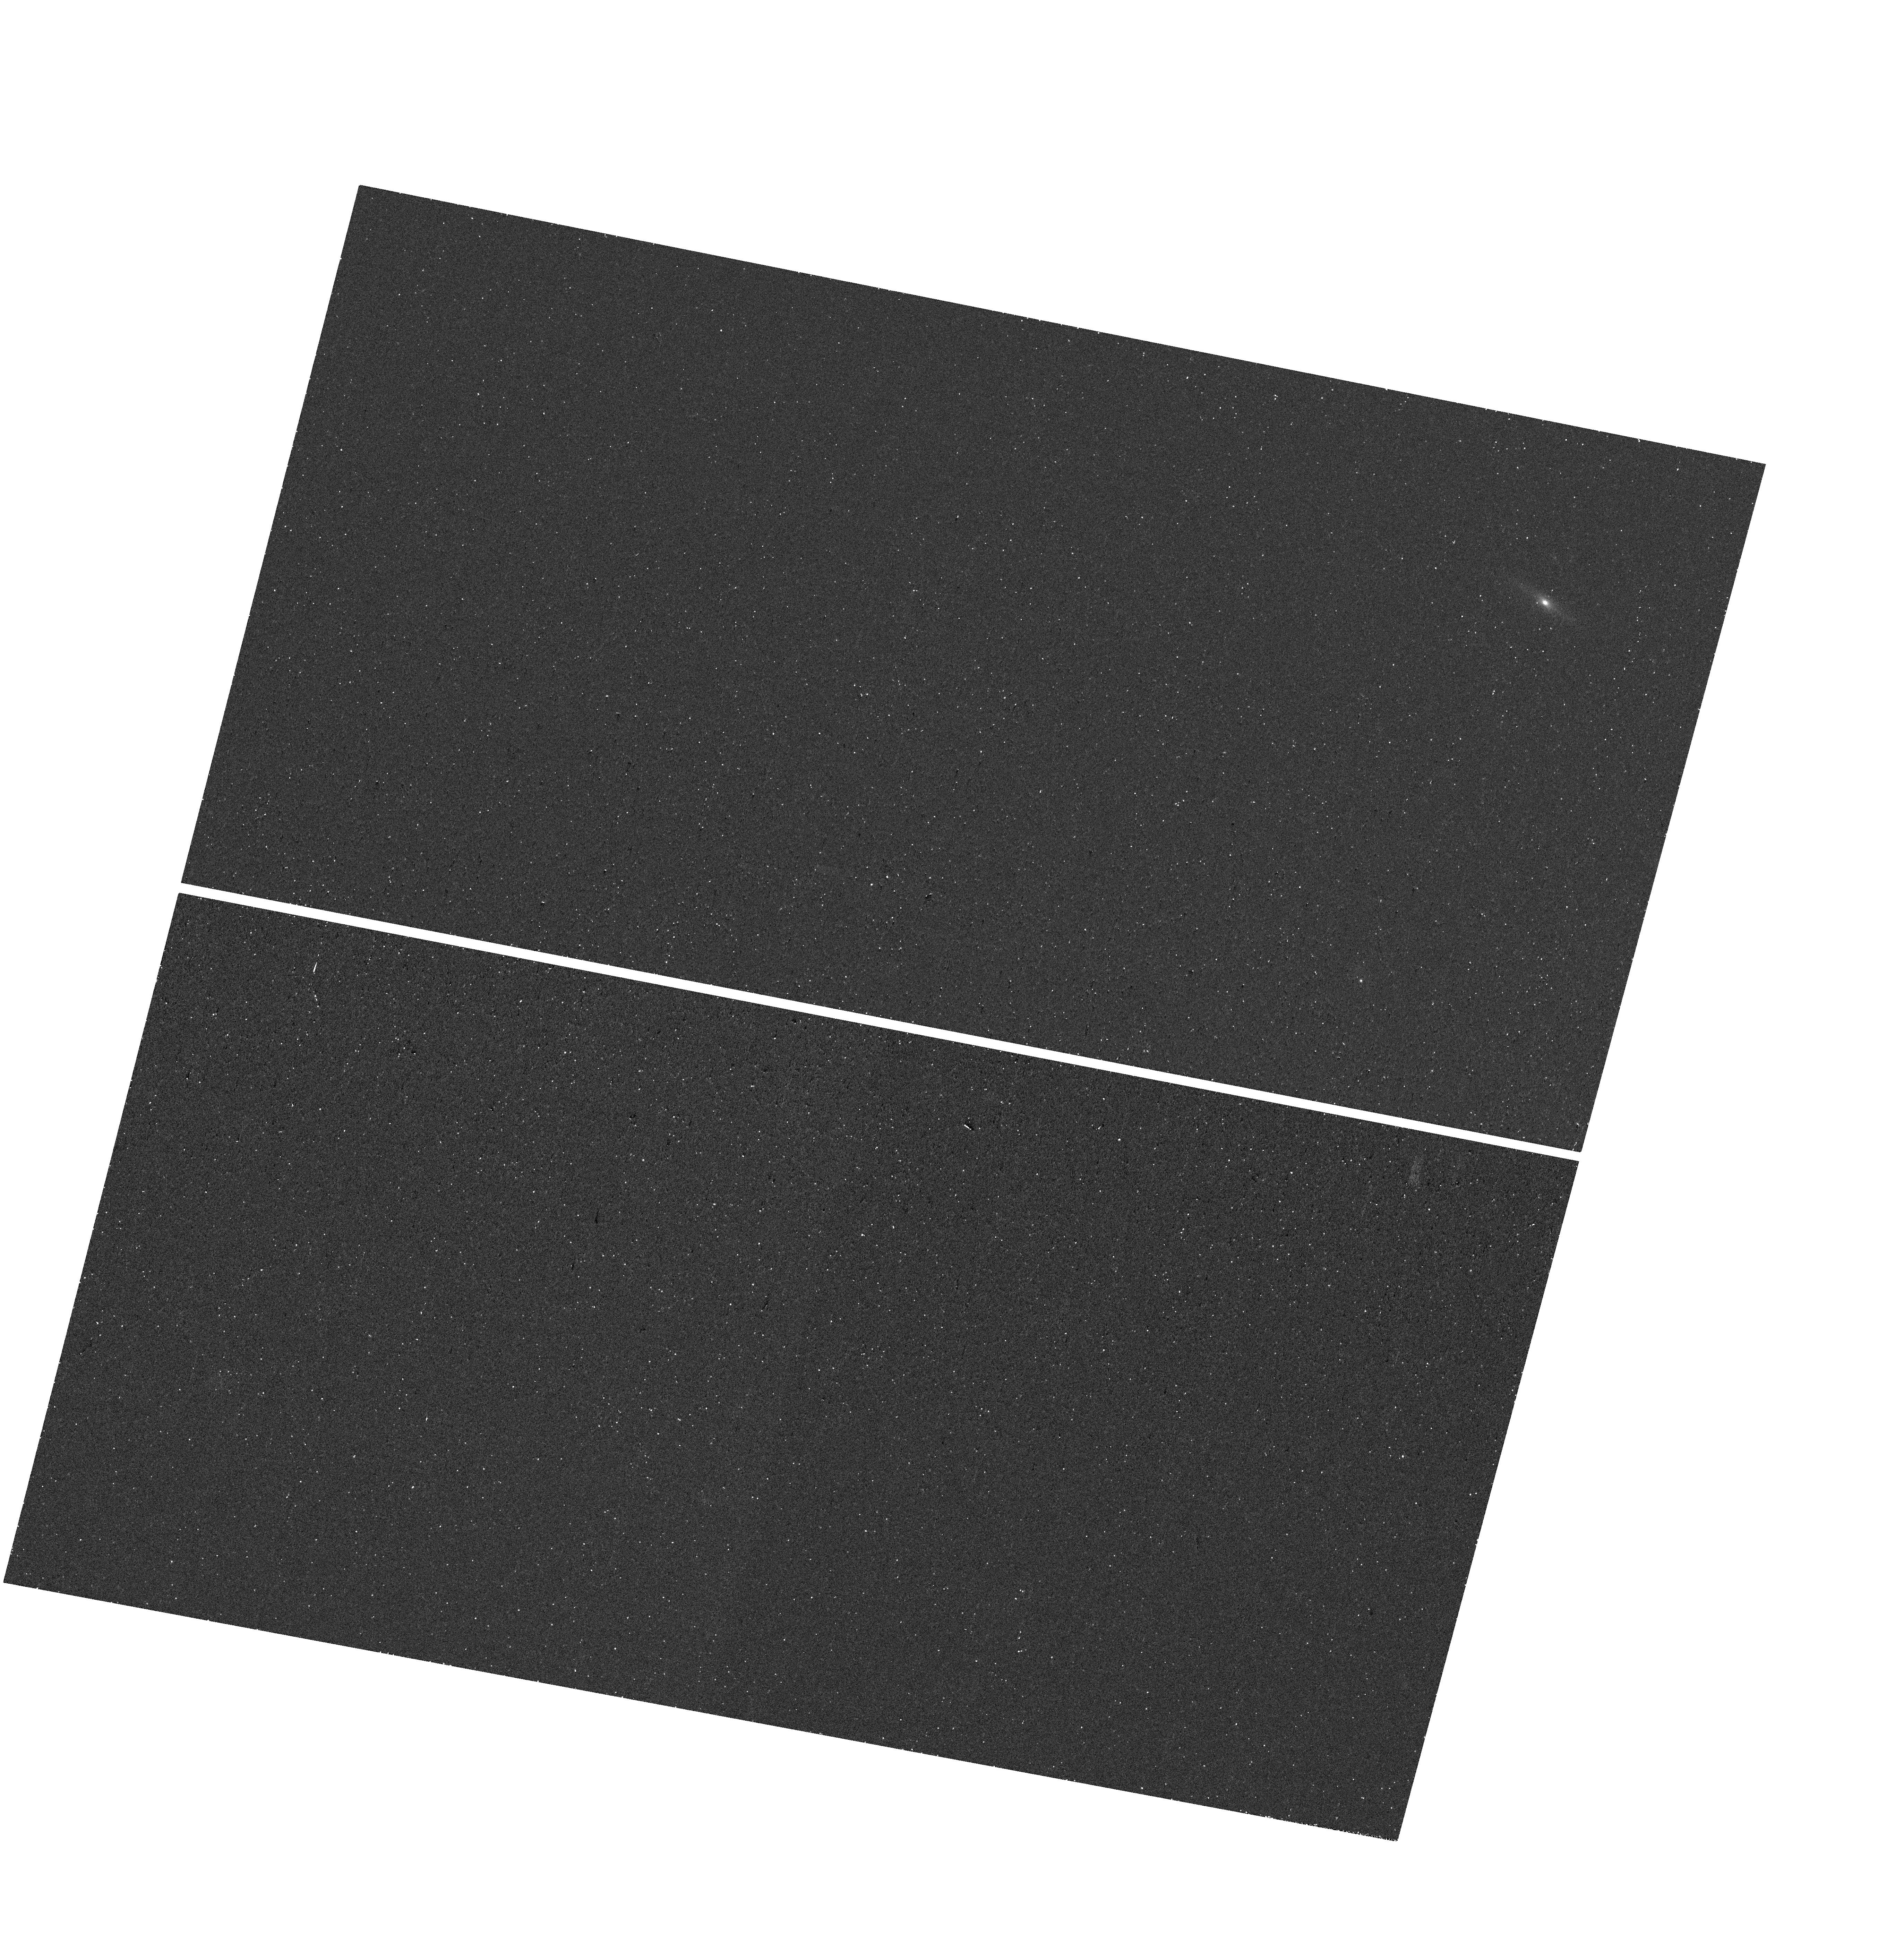
Target: RXJ1301
Instrument: WFC3/UVIS
Filter: F225W
Exposure: 20 min
Observation ID: hst_17898_03_wfc3_uvis_f225w_ifjf03

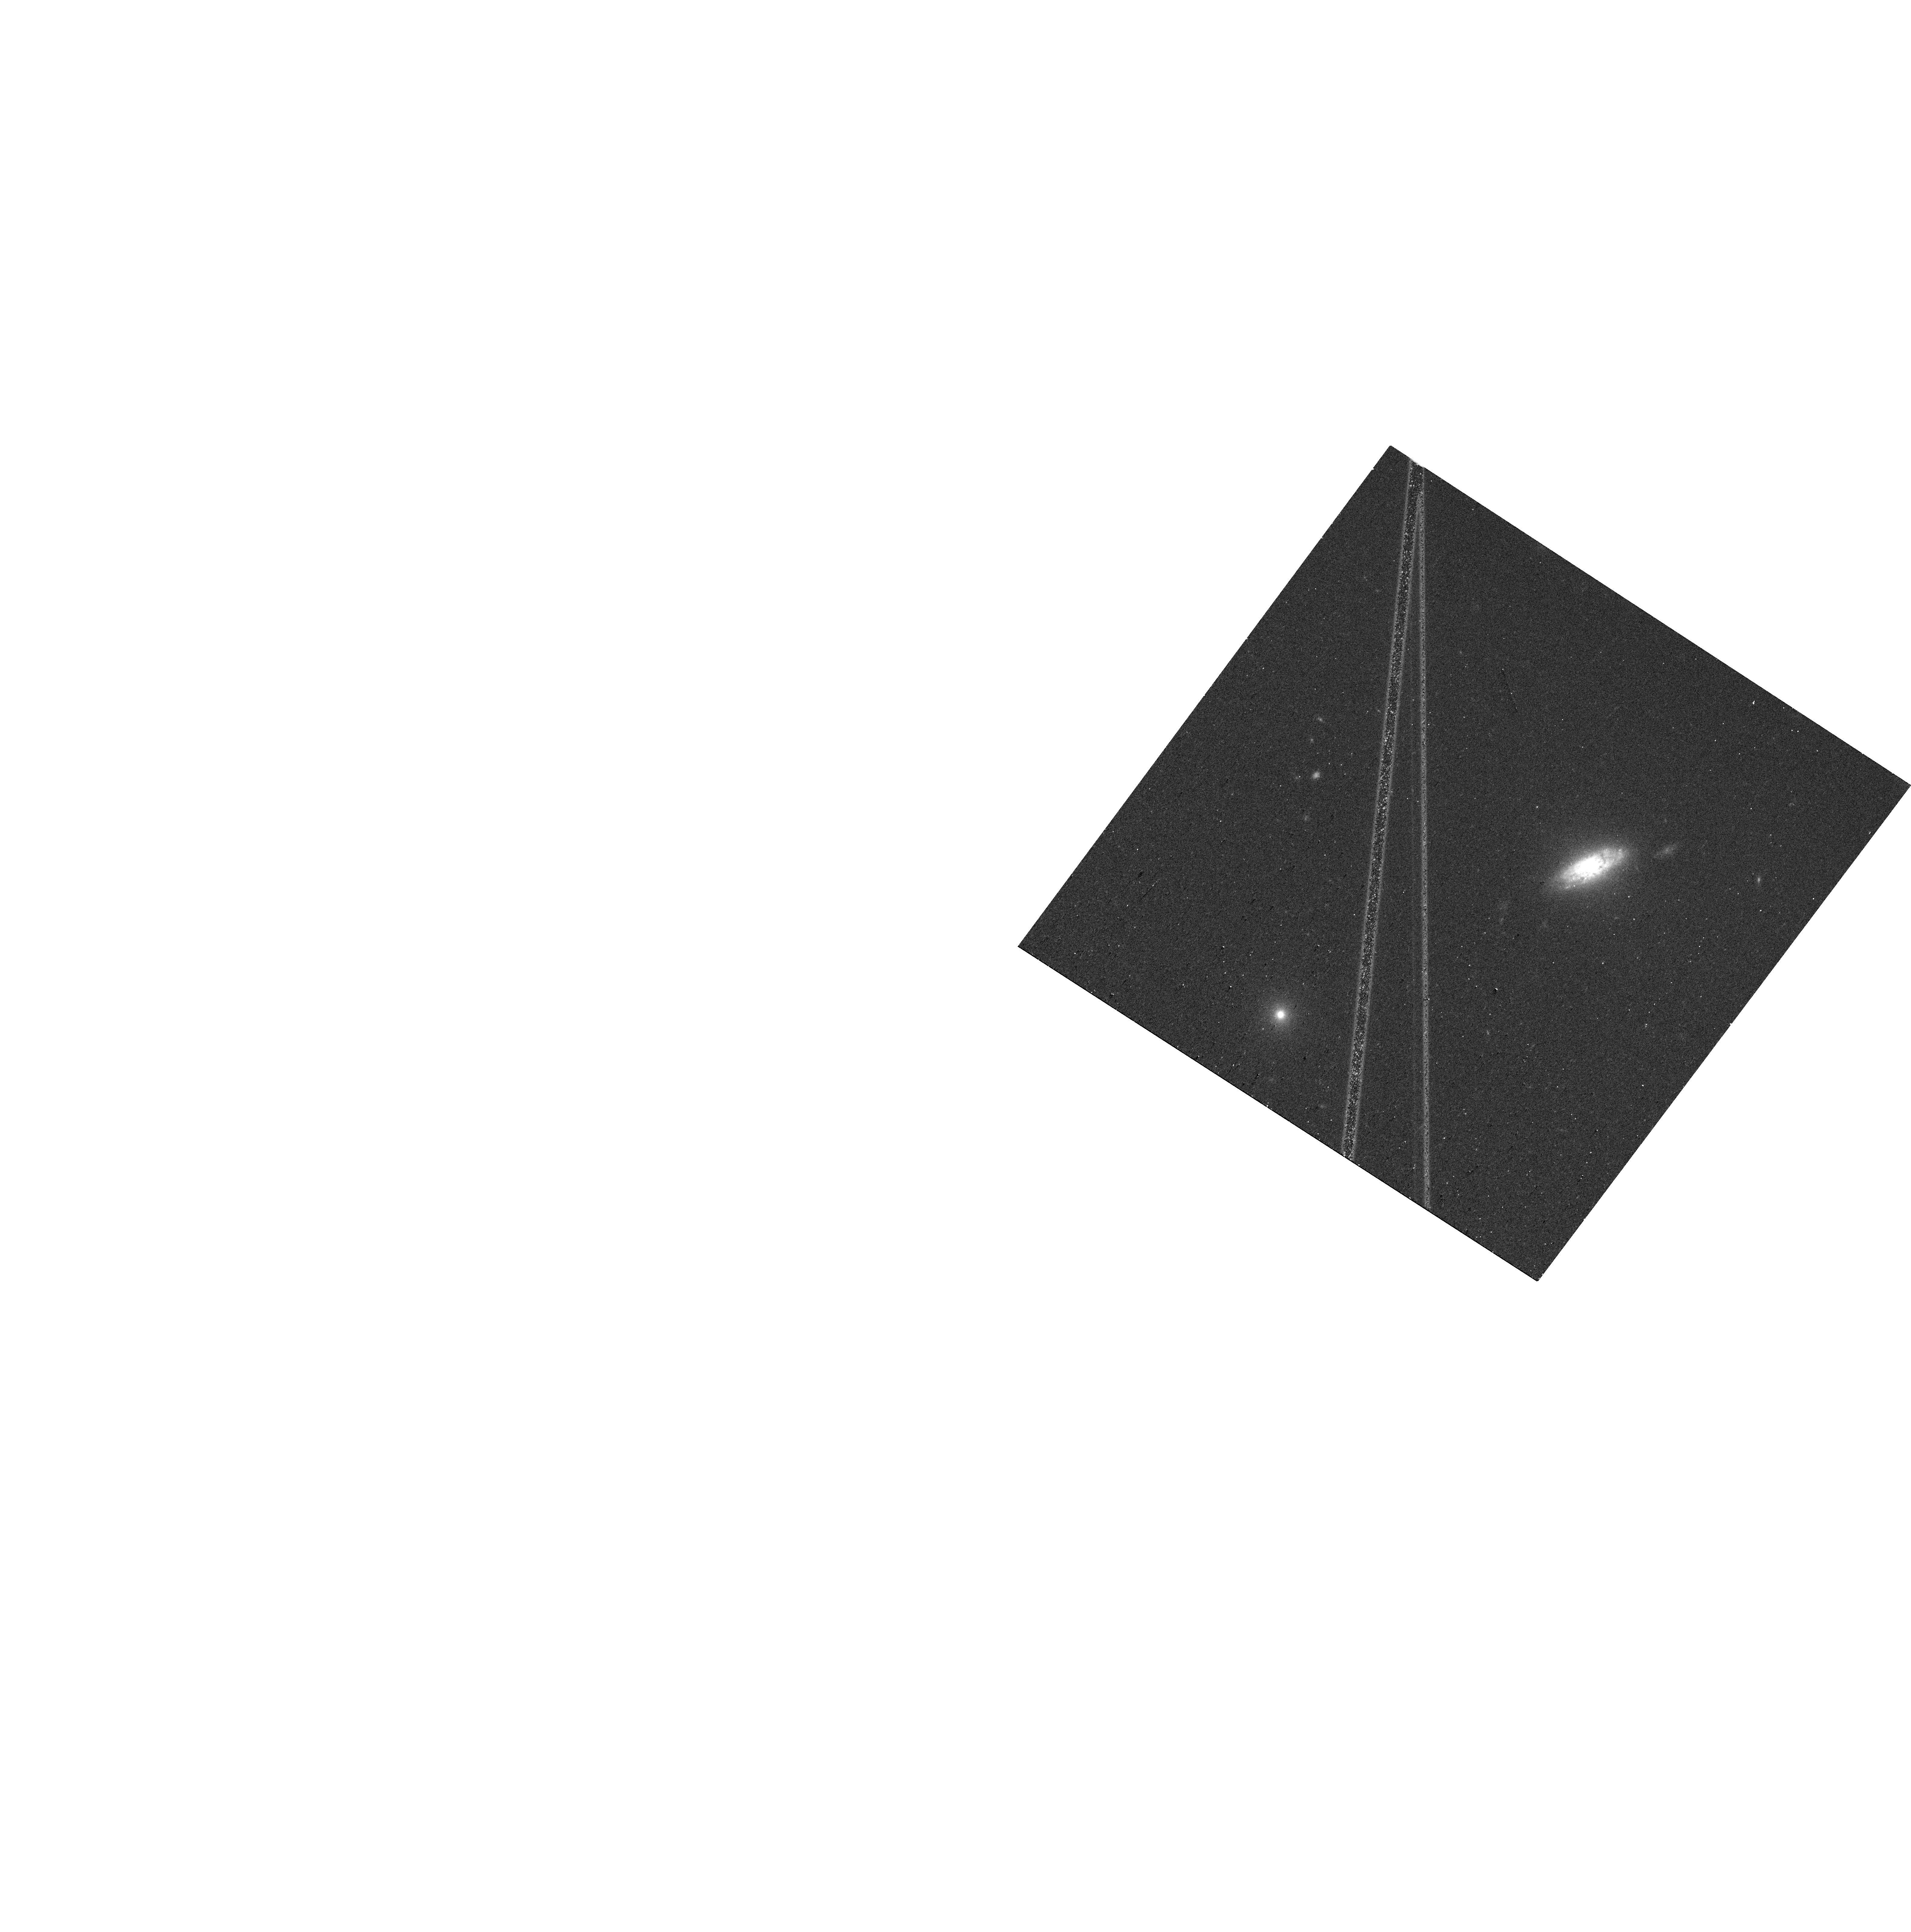
Target: ERO-QPE2
Instrument: WFC3/UVIS
Filter: F625W
Exposure: 8 min
Observation ID: hst_17898_02_wfc3_uvis_f625w_ifjf02

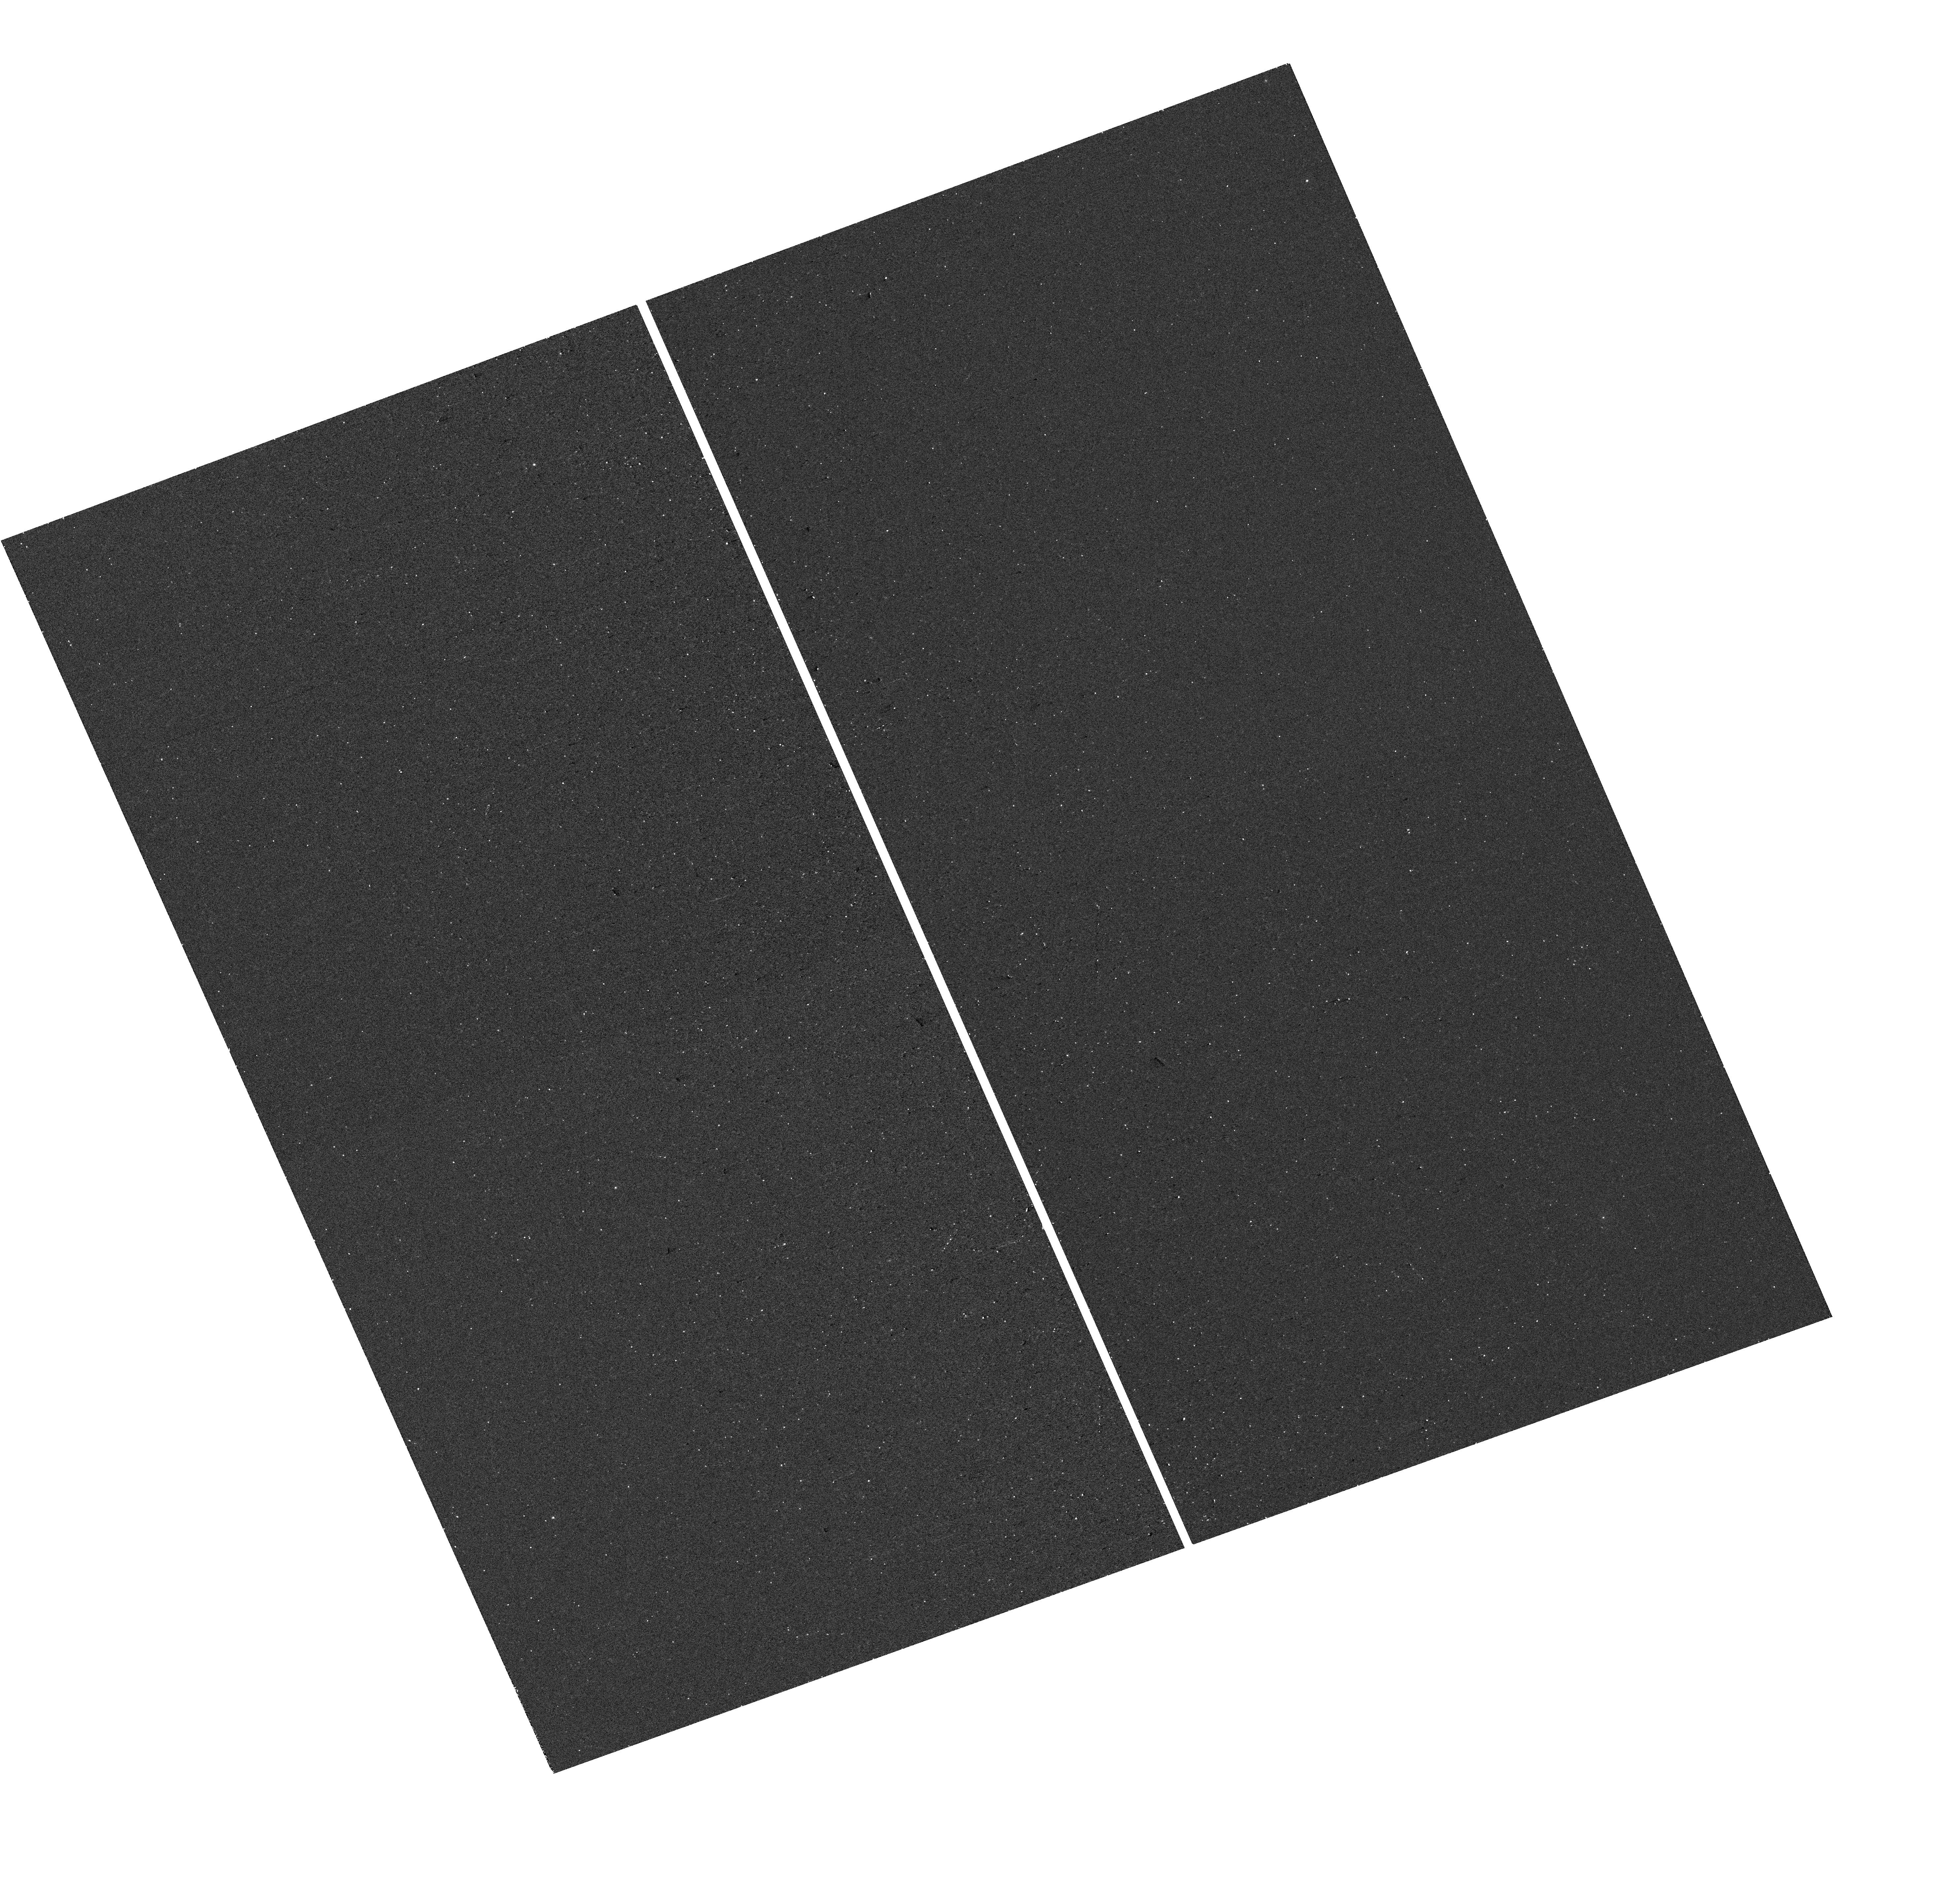
Target: ERO-QPE4
Instrument: WFC3/UVIS
Filter: F225W
Exposure: 13 min
Observation ID: hst_17898_01_wfc3_uvis_f225w_ifjf01

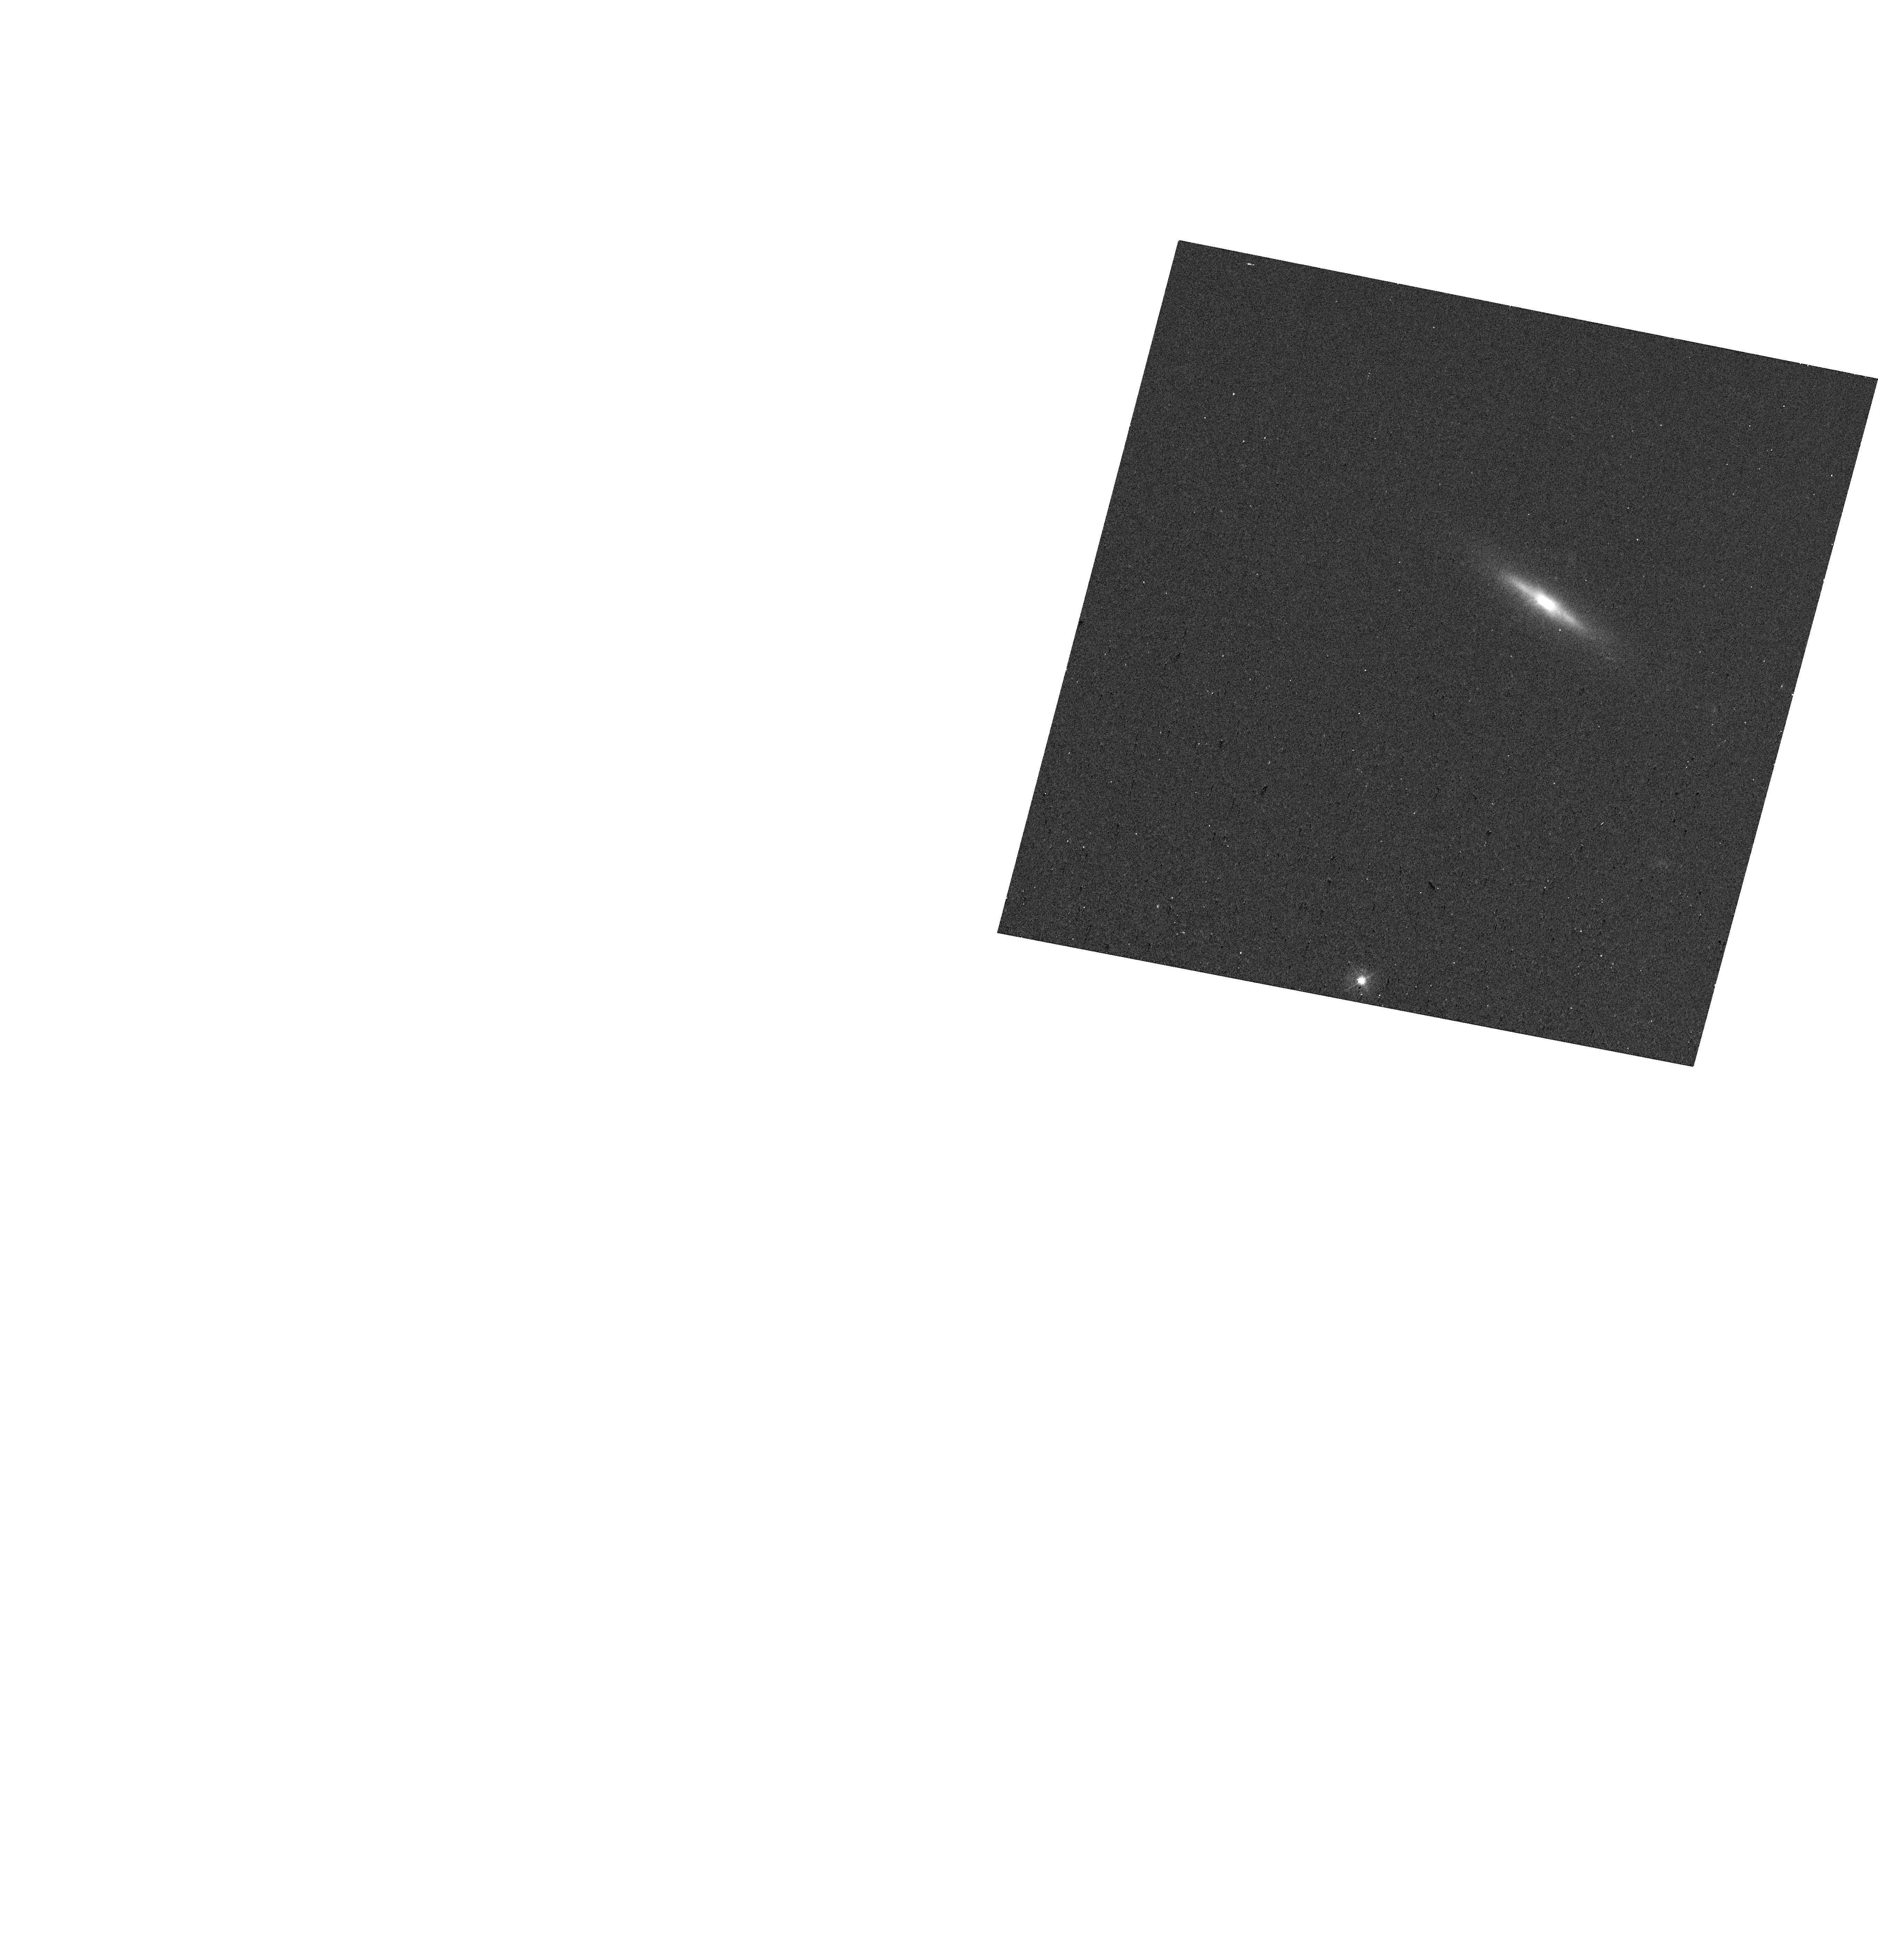
Target: RXJ1301
Instrument: WFC3/UVIS
Filter: F438W
Exposure: 5 min
Observation ID: hst_17898_03_wfc3_uvis_f438w_ifjf03

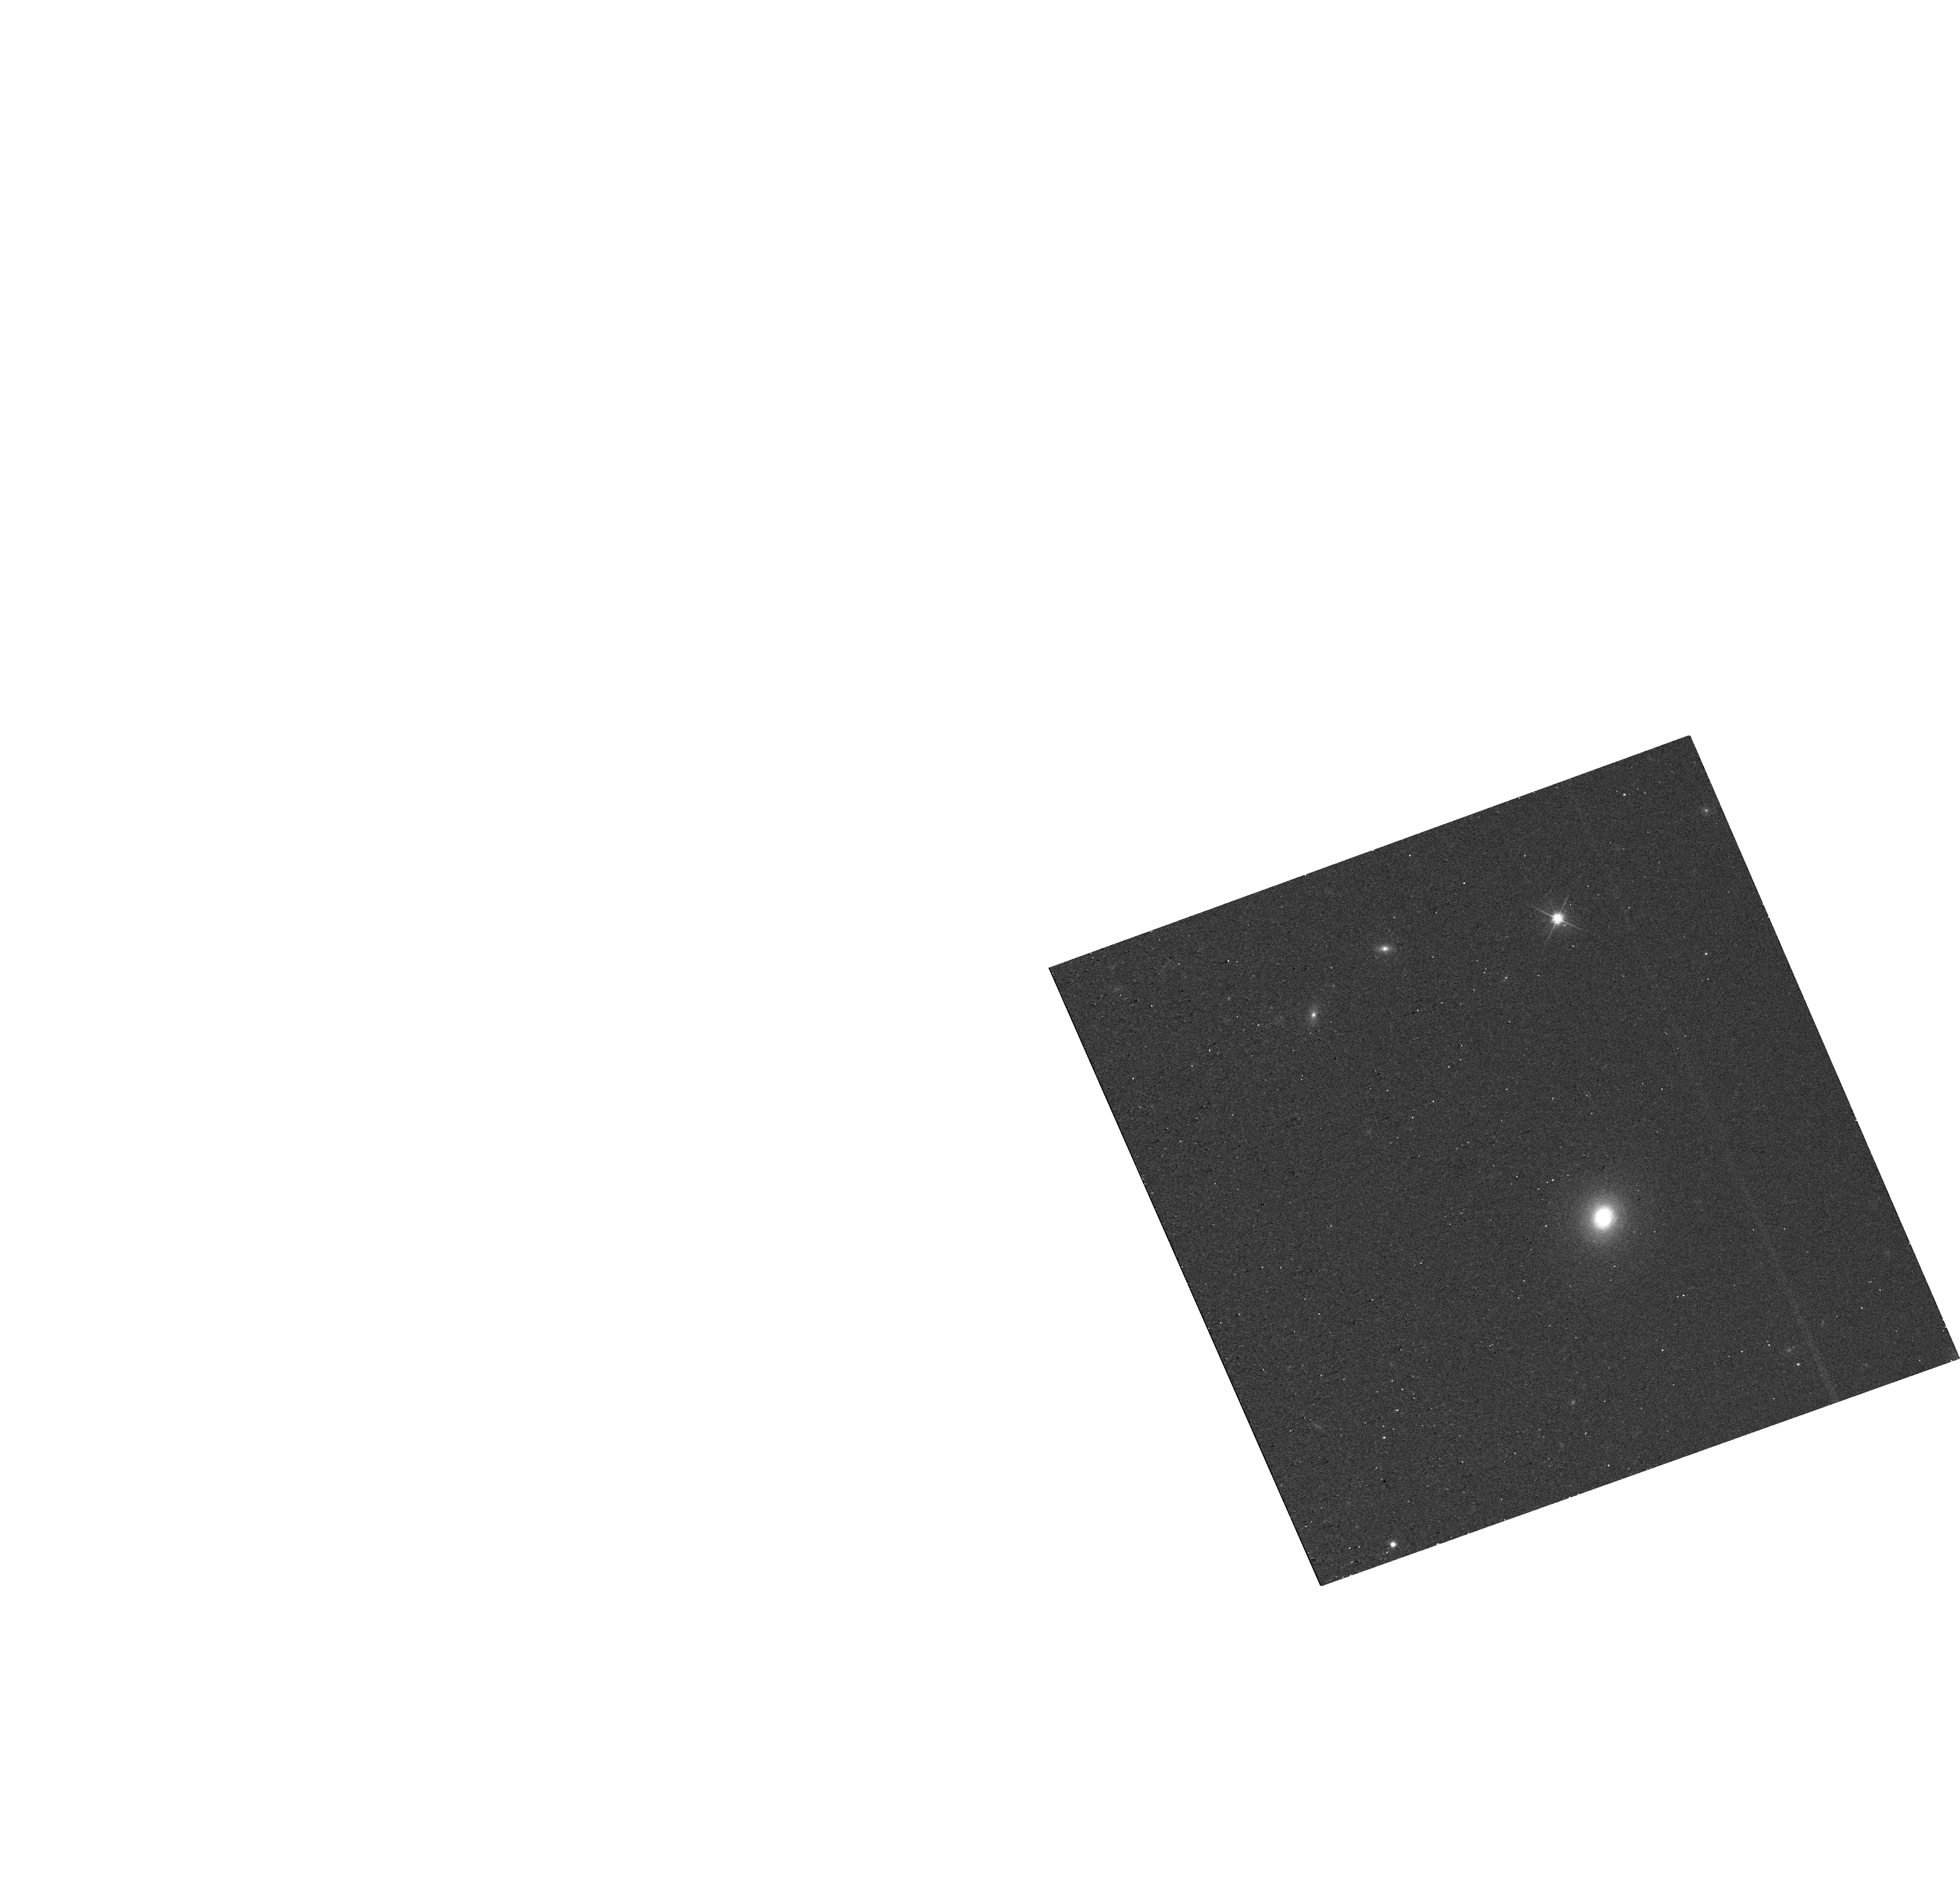
Target: ERO-QPE4
Instrument: WFC3/UVIS
Filter: F625W
Exposure: 7 min
Observation ID: hst_17898_01_wfc3_uvis_f625w_ifjf01

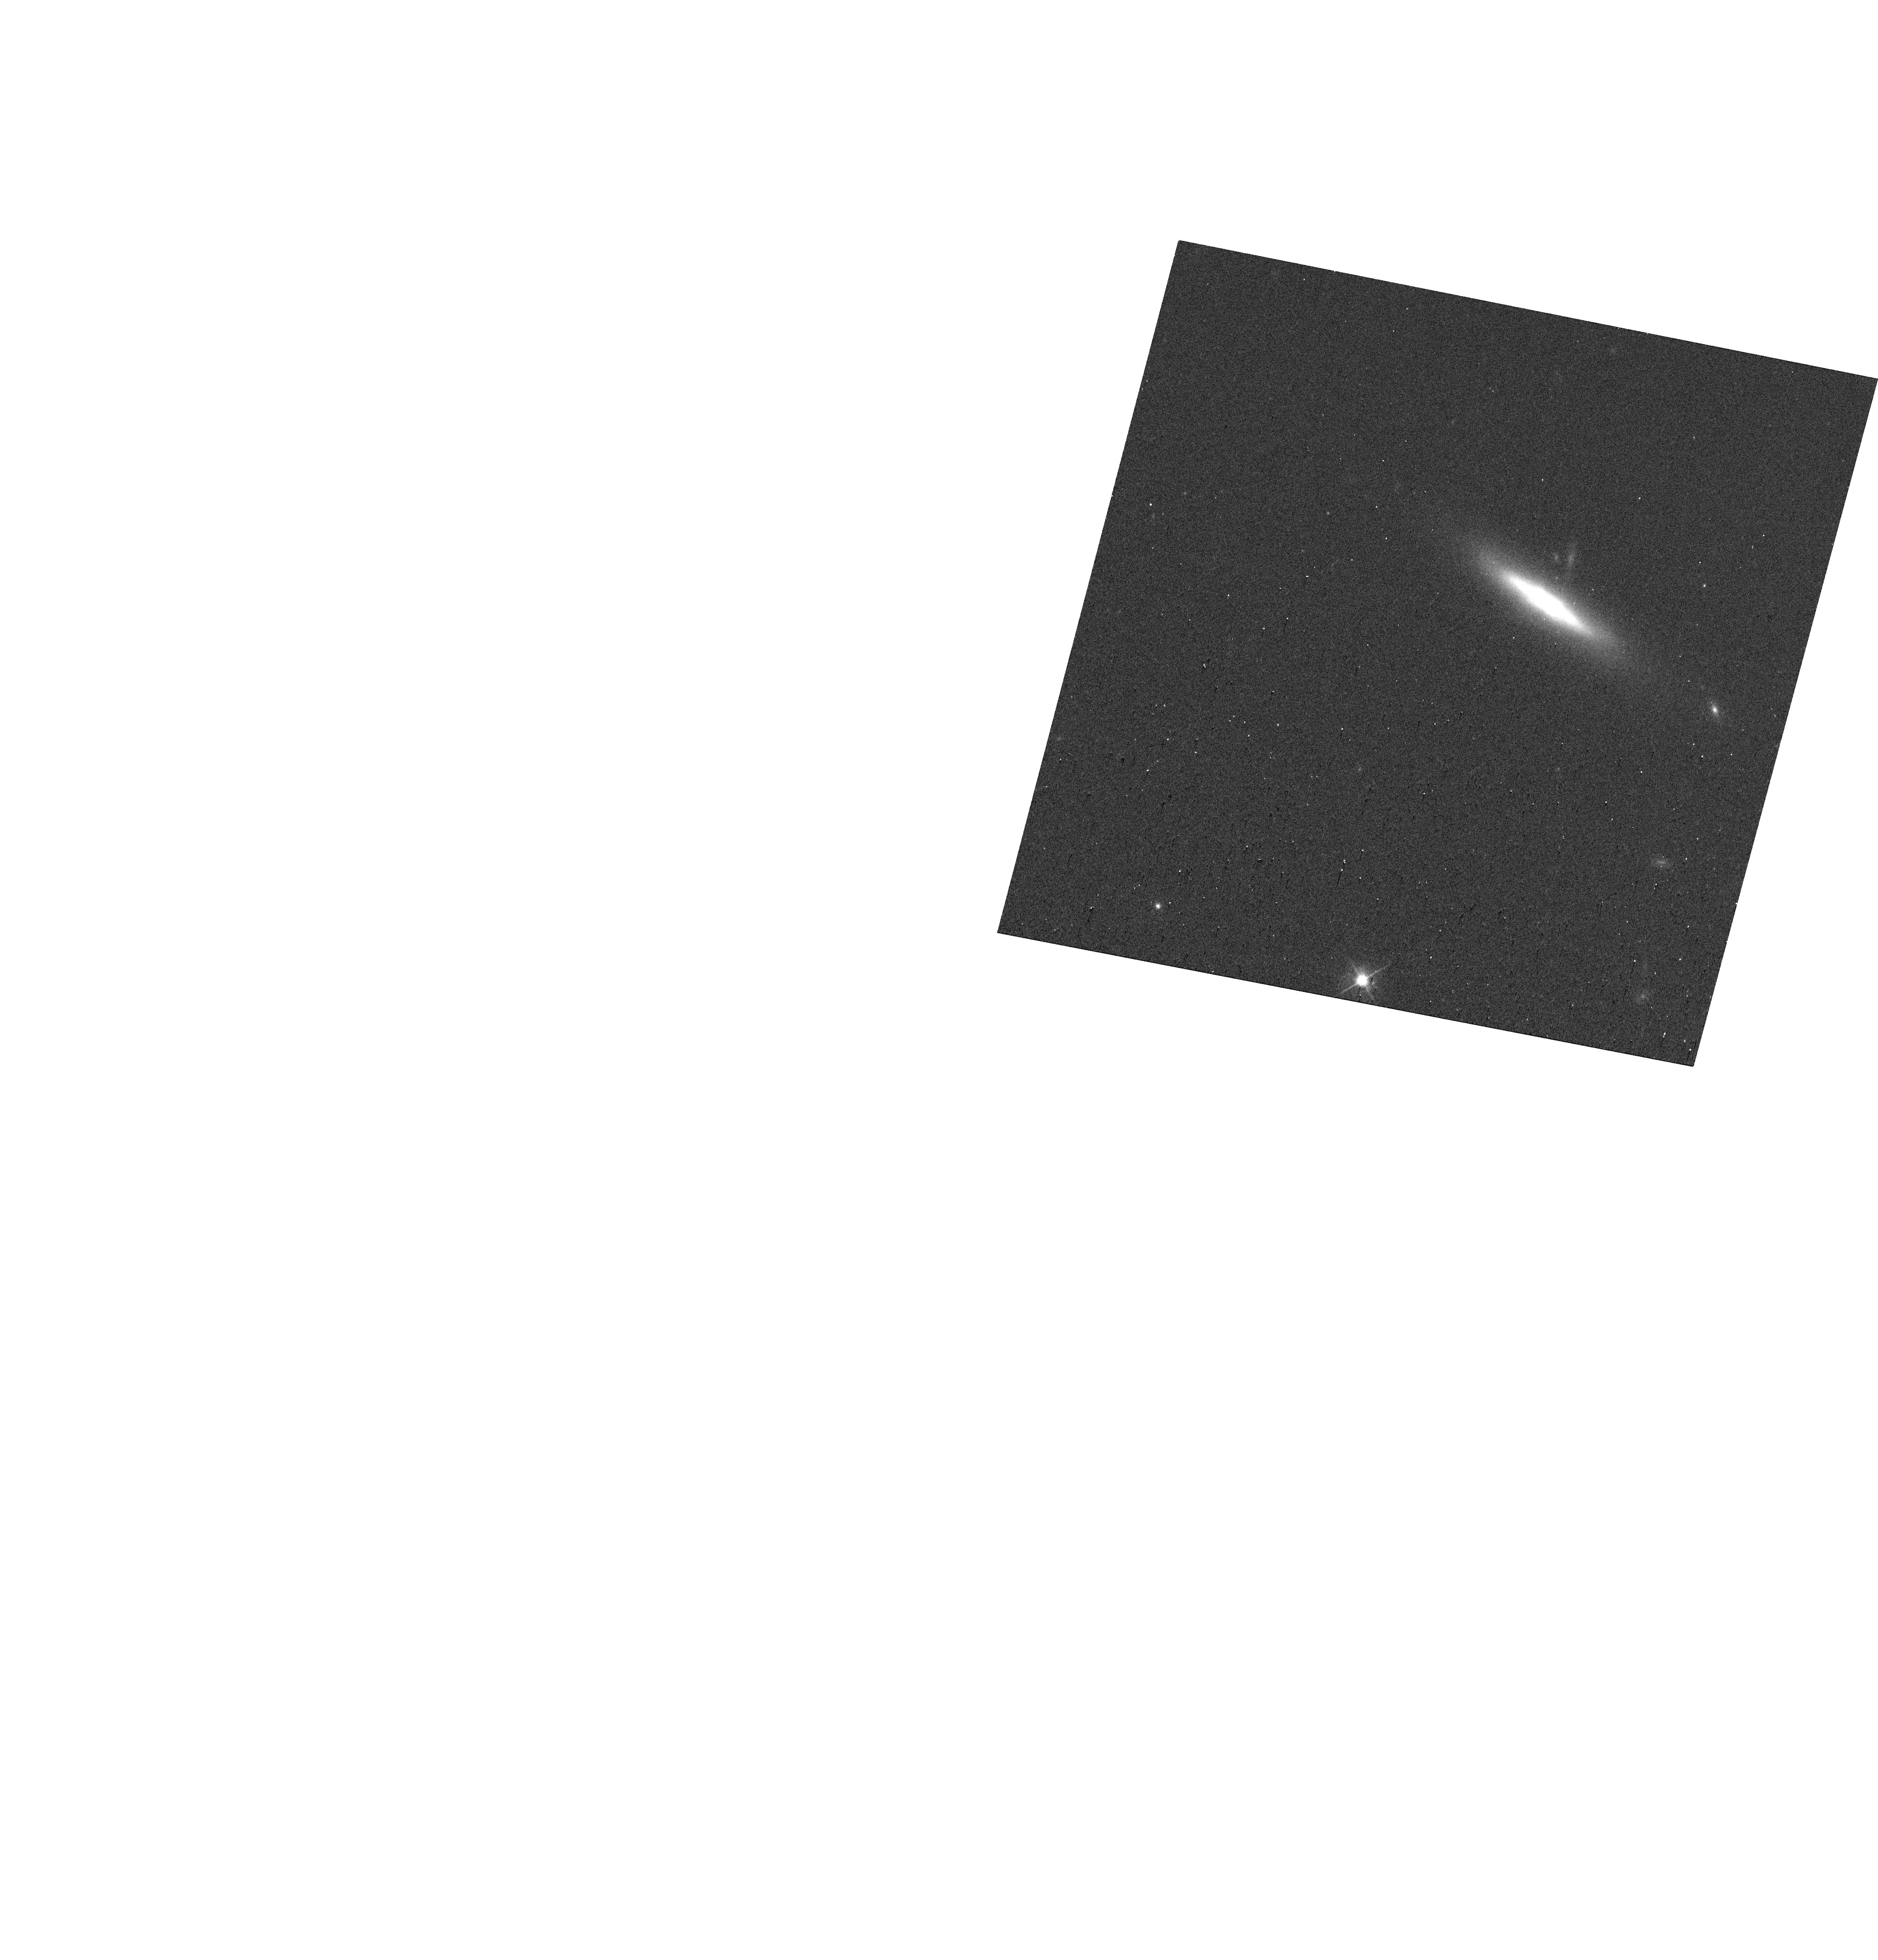
Target: RXJ1301
Instrument: WFC3/UVIS
Filter: F625W
Exposure: 4 min
Observation ID: hst_17898_03_wfc3_uvis_f625w_ifjf03

Compactness and accretion rates of QPE disks: Constraining models with XMM+HST (PI: Guolo, Muryel)

We propose simultaneous X-ray and UV/optical observations of five Quasi-Periodic Eruption (QPEs) sources using XMM-Newton and Hubble Space Telescope. QPEs are believed to be produced by either accretion disk instabilities or interactions between orbiting bodies and massive black holes (or their accretion disks), and may provide a unique opportunity to study extreme mass ratio inspirals systems. Using recently developed disk models, we will constrain key parameters such as Eddington ratios and disk sizes by modeling these sources full spectral energy distribution in their quiescent disk phase. These results will critically test competing models for QPE origins and provide valuable legacy data for this newly discovered class of transient phenomena.